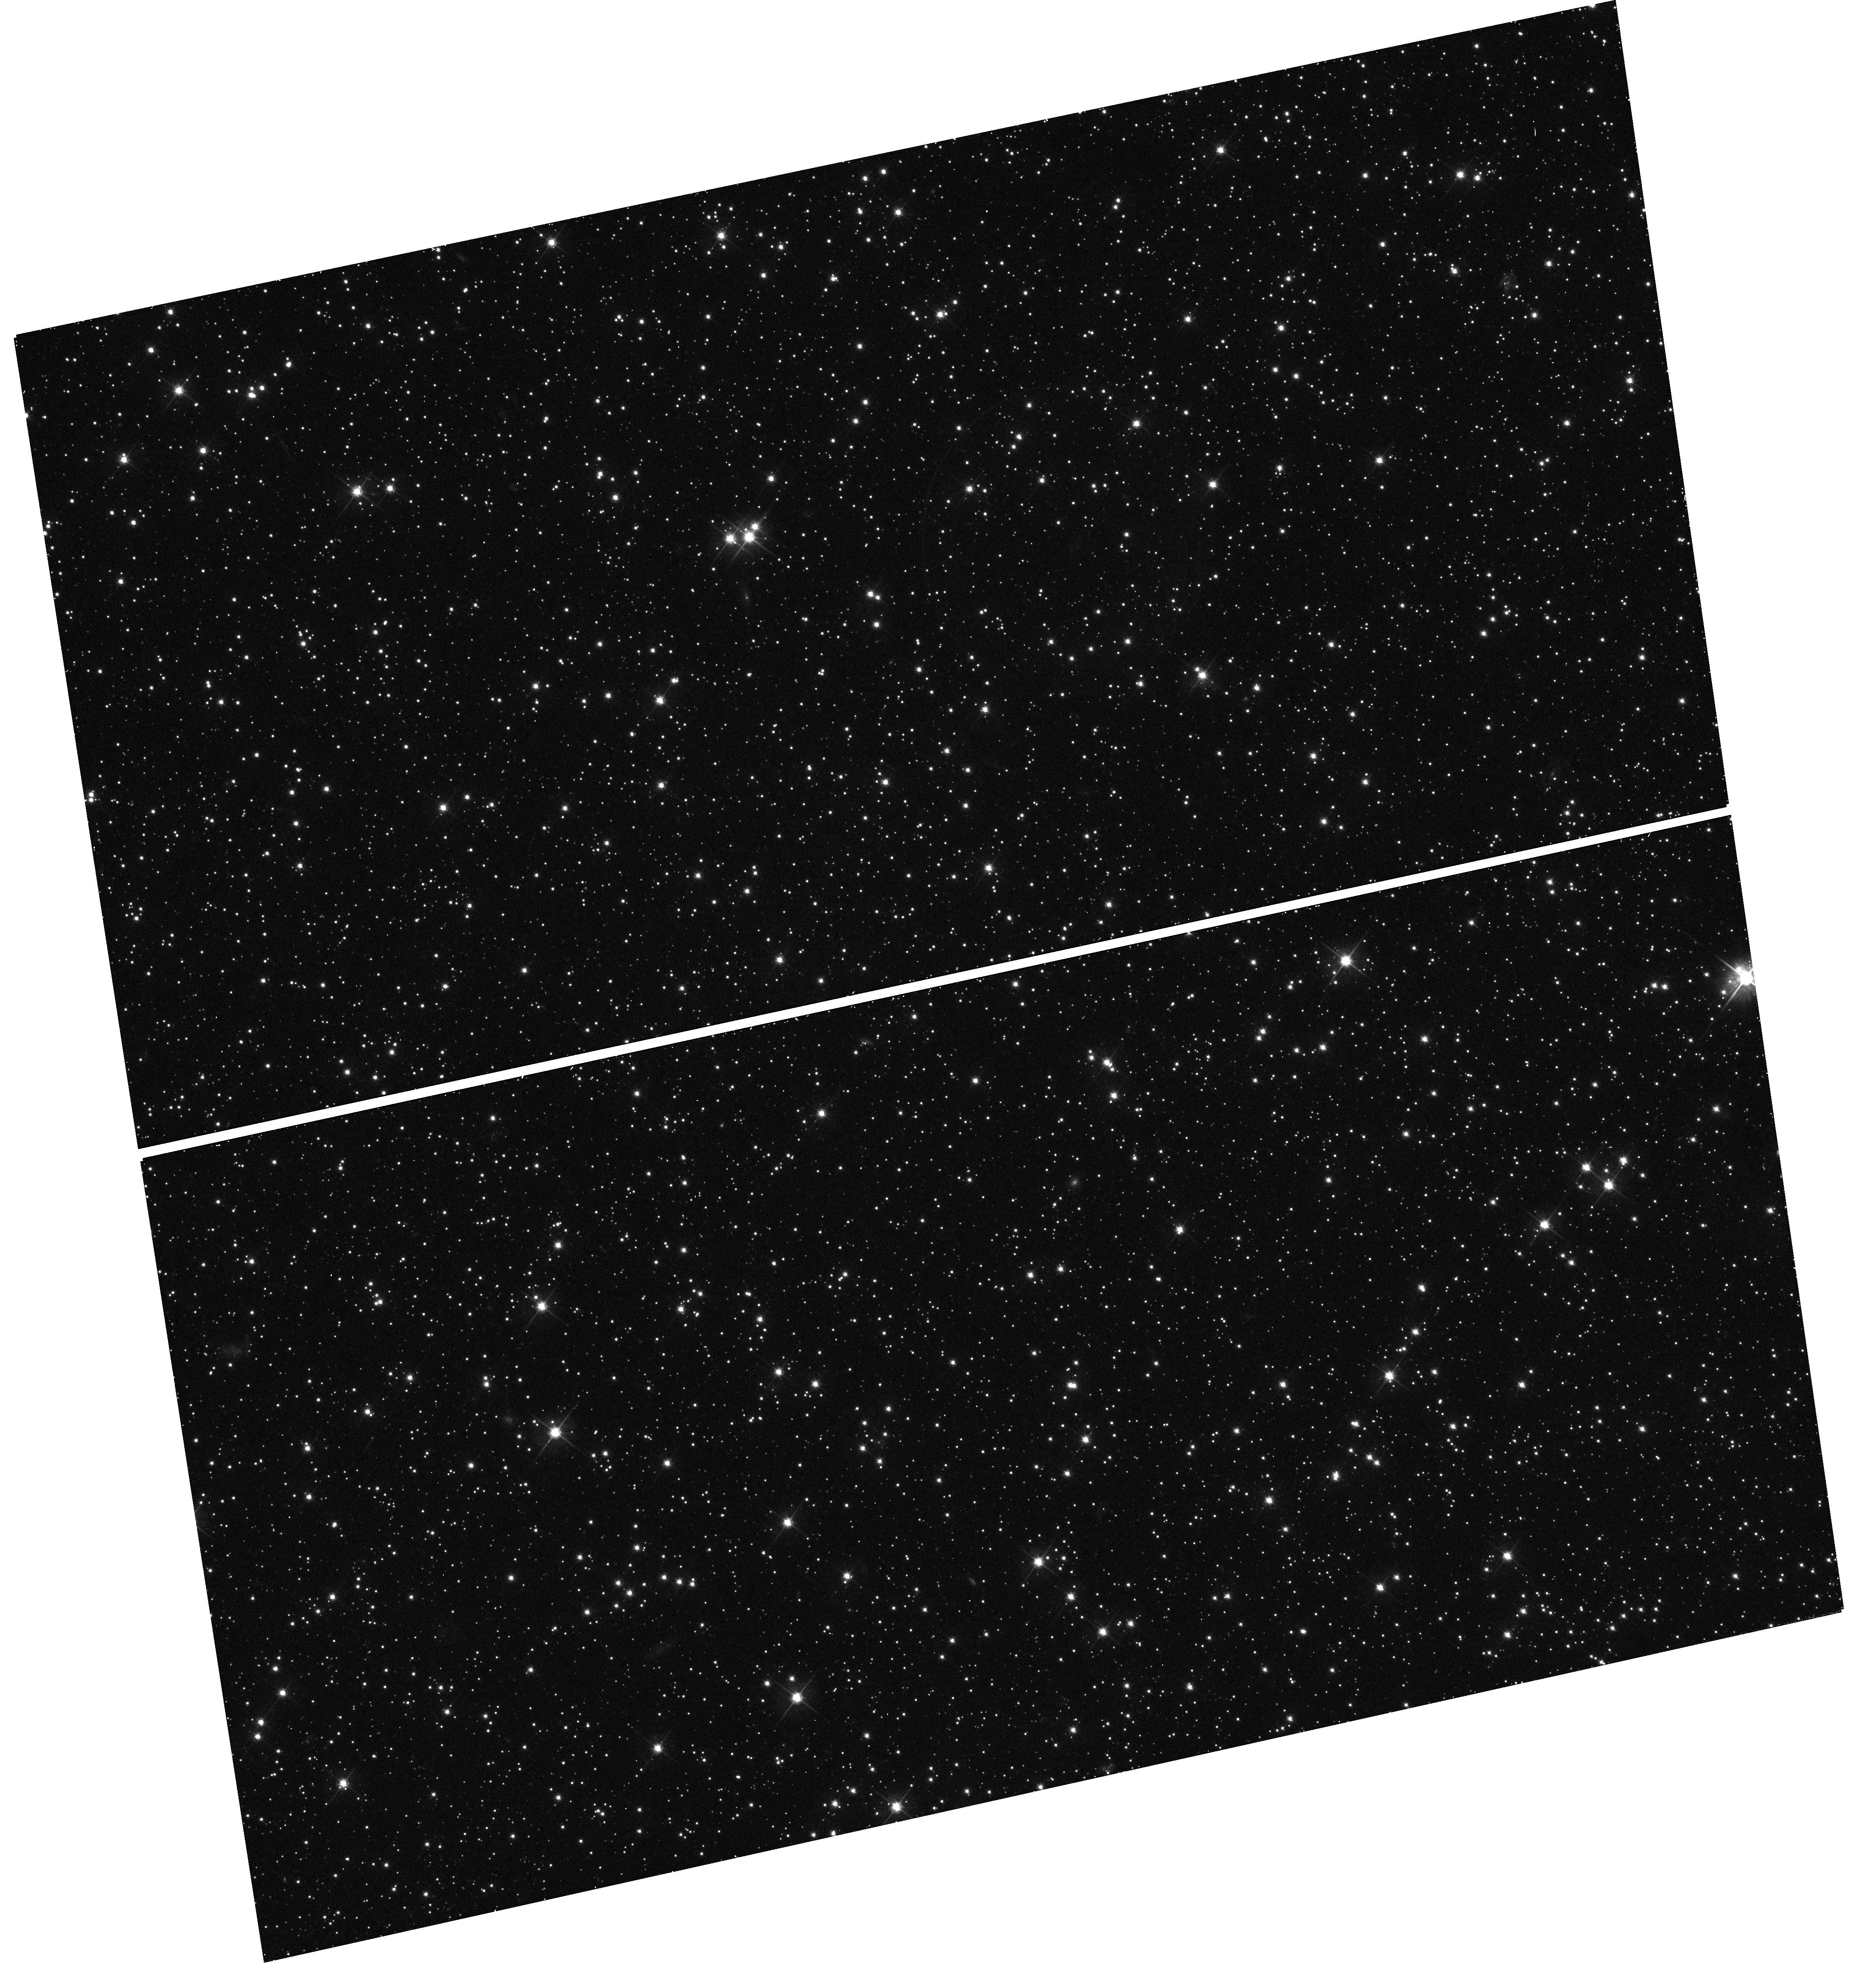
Target: SNR-B0509-67.5. Instrument: WFC3/UVIS. Filter: F555W. Exposure: 12 min. Observation ID: hst_12326_01_wfc3_uvis_f555w_ibkx01

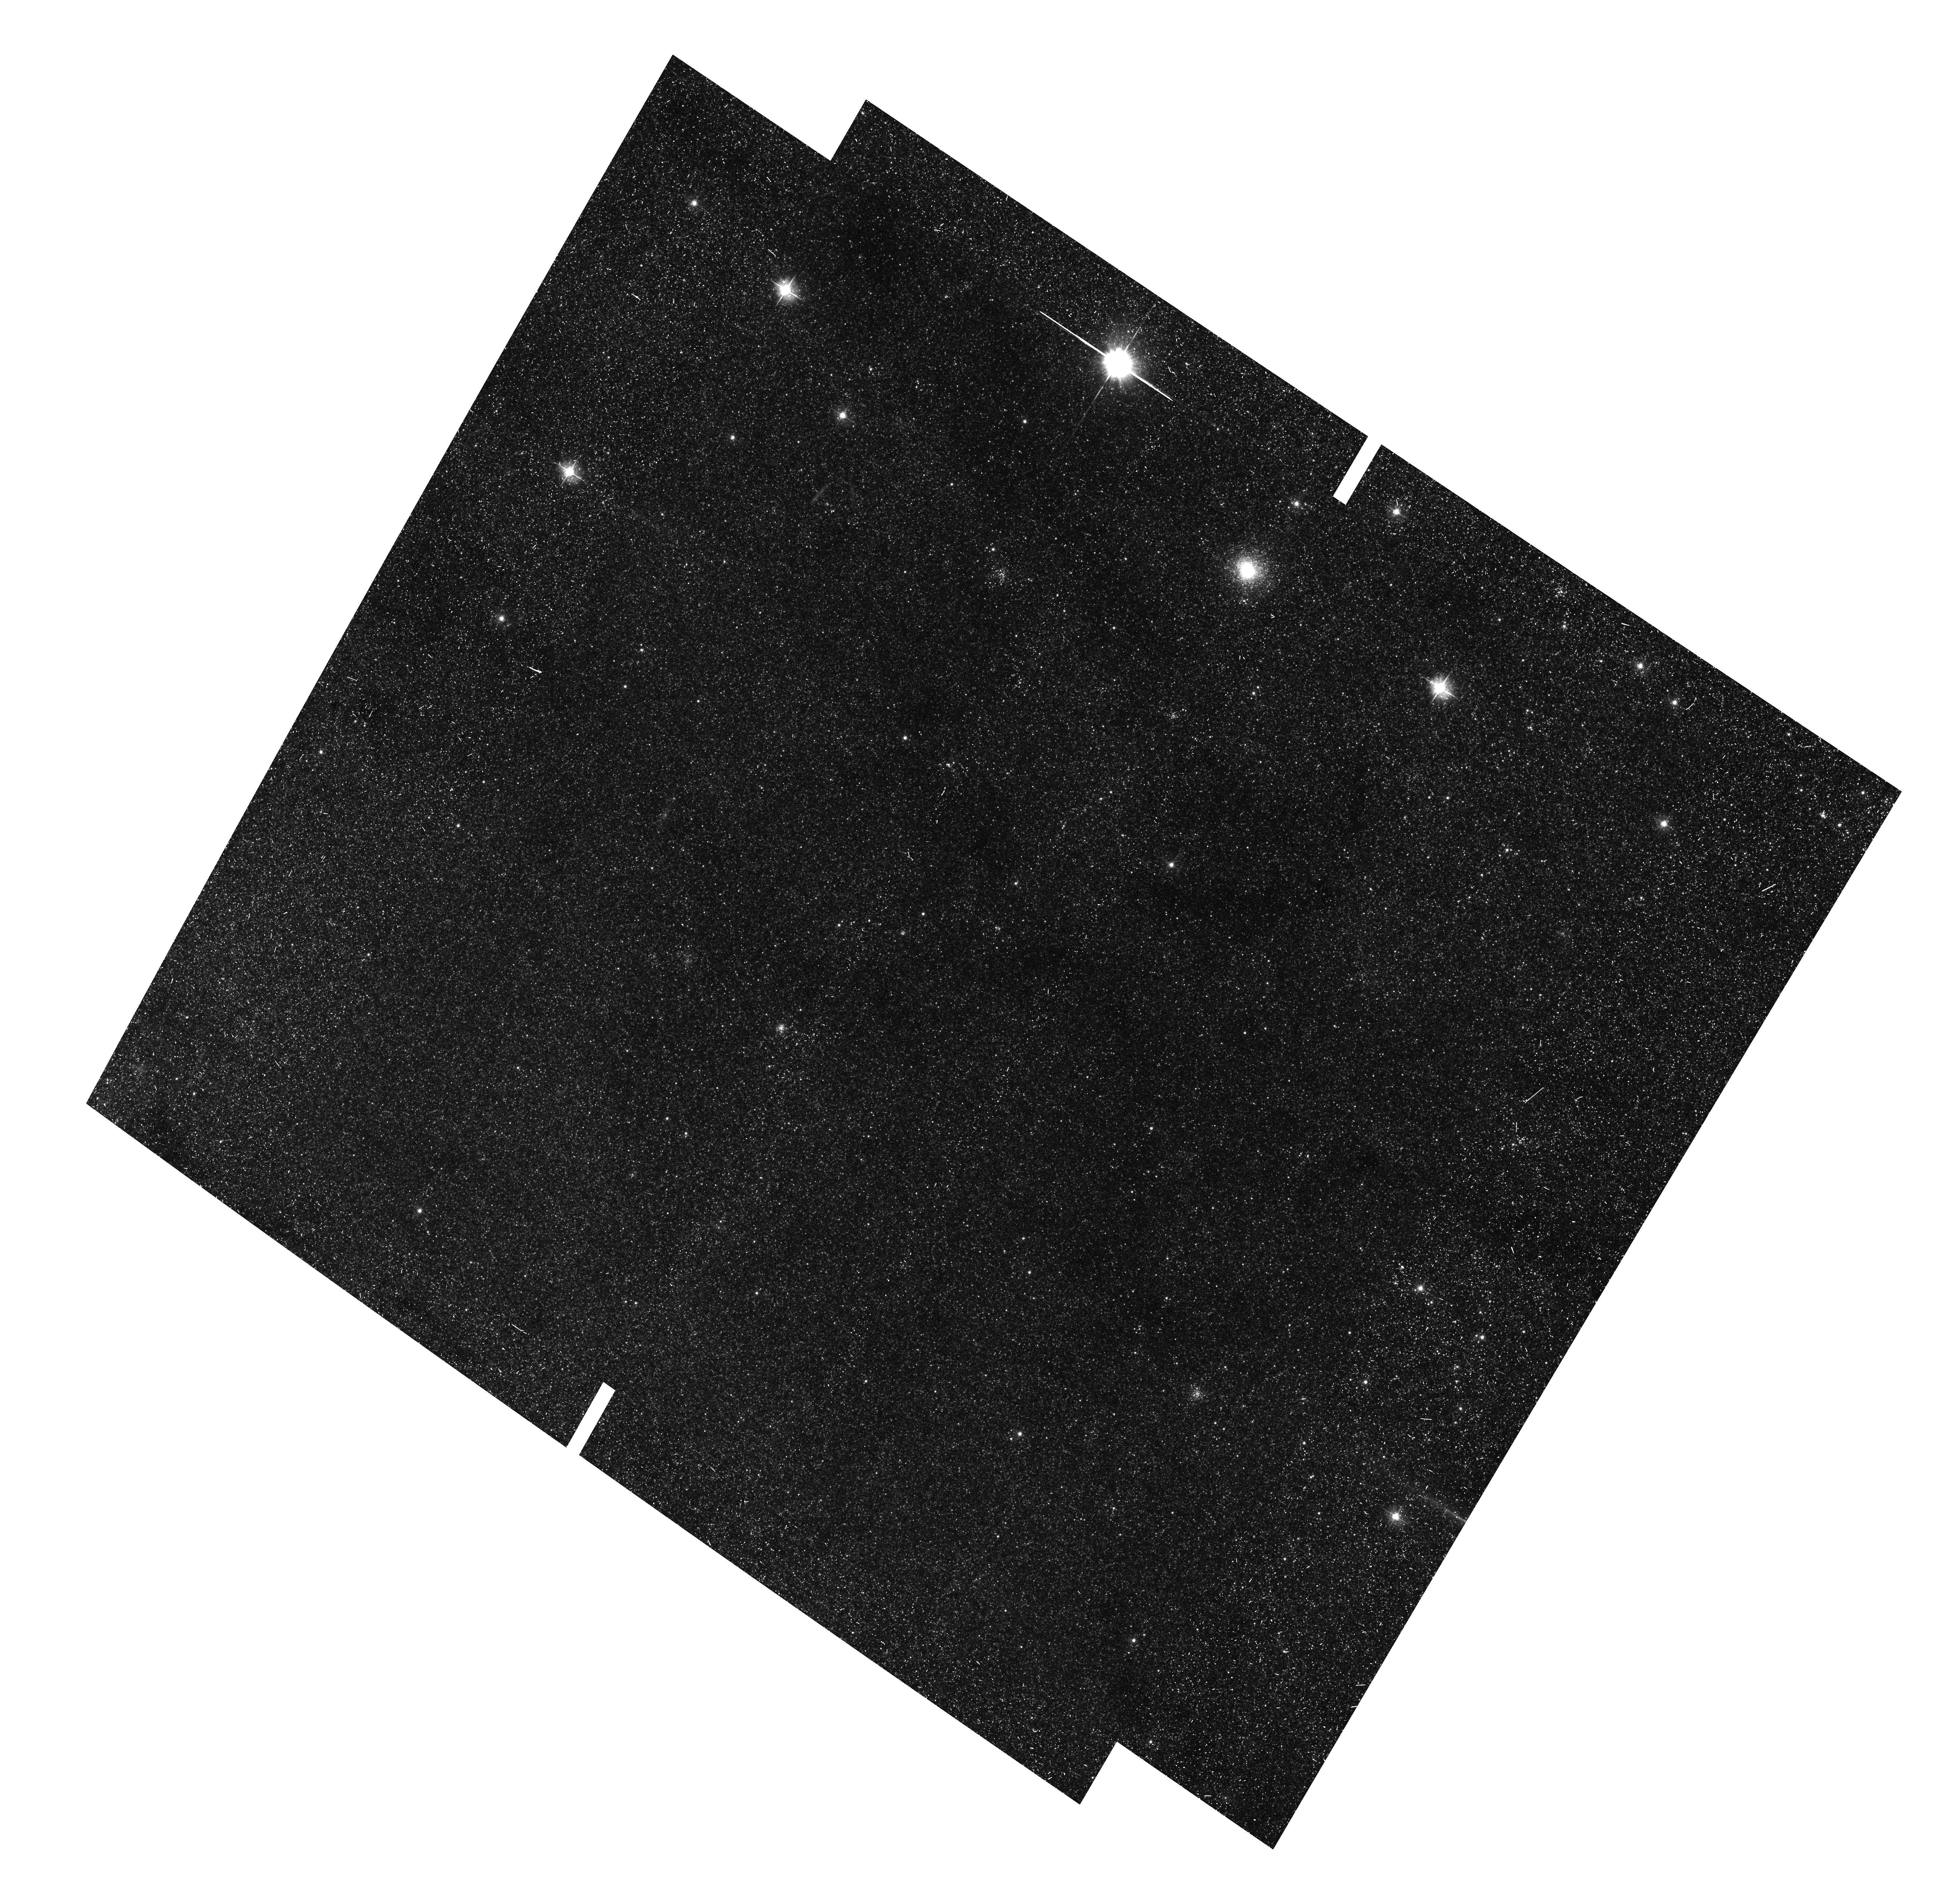
Target: HUBBLE-VARIABLE-1. Instrument: ACS/WFC. Filter: F475W. Exposure: 18 min. Observation ID: hst_12326_12_acs_wfc_f475w_jbkx12

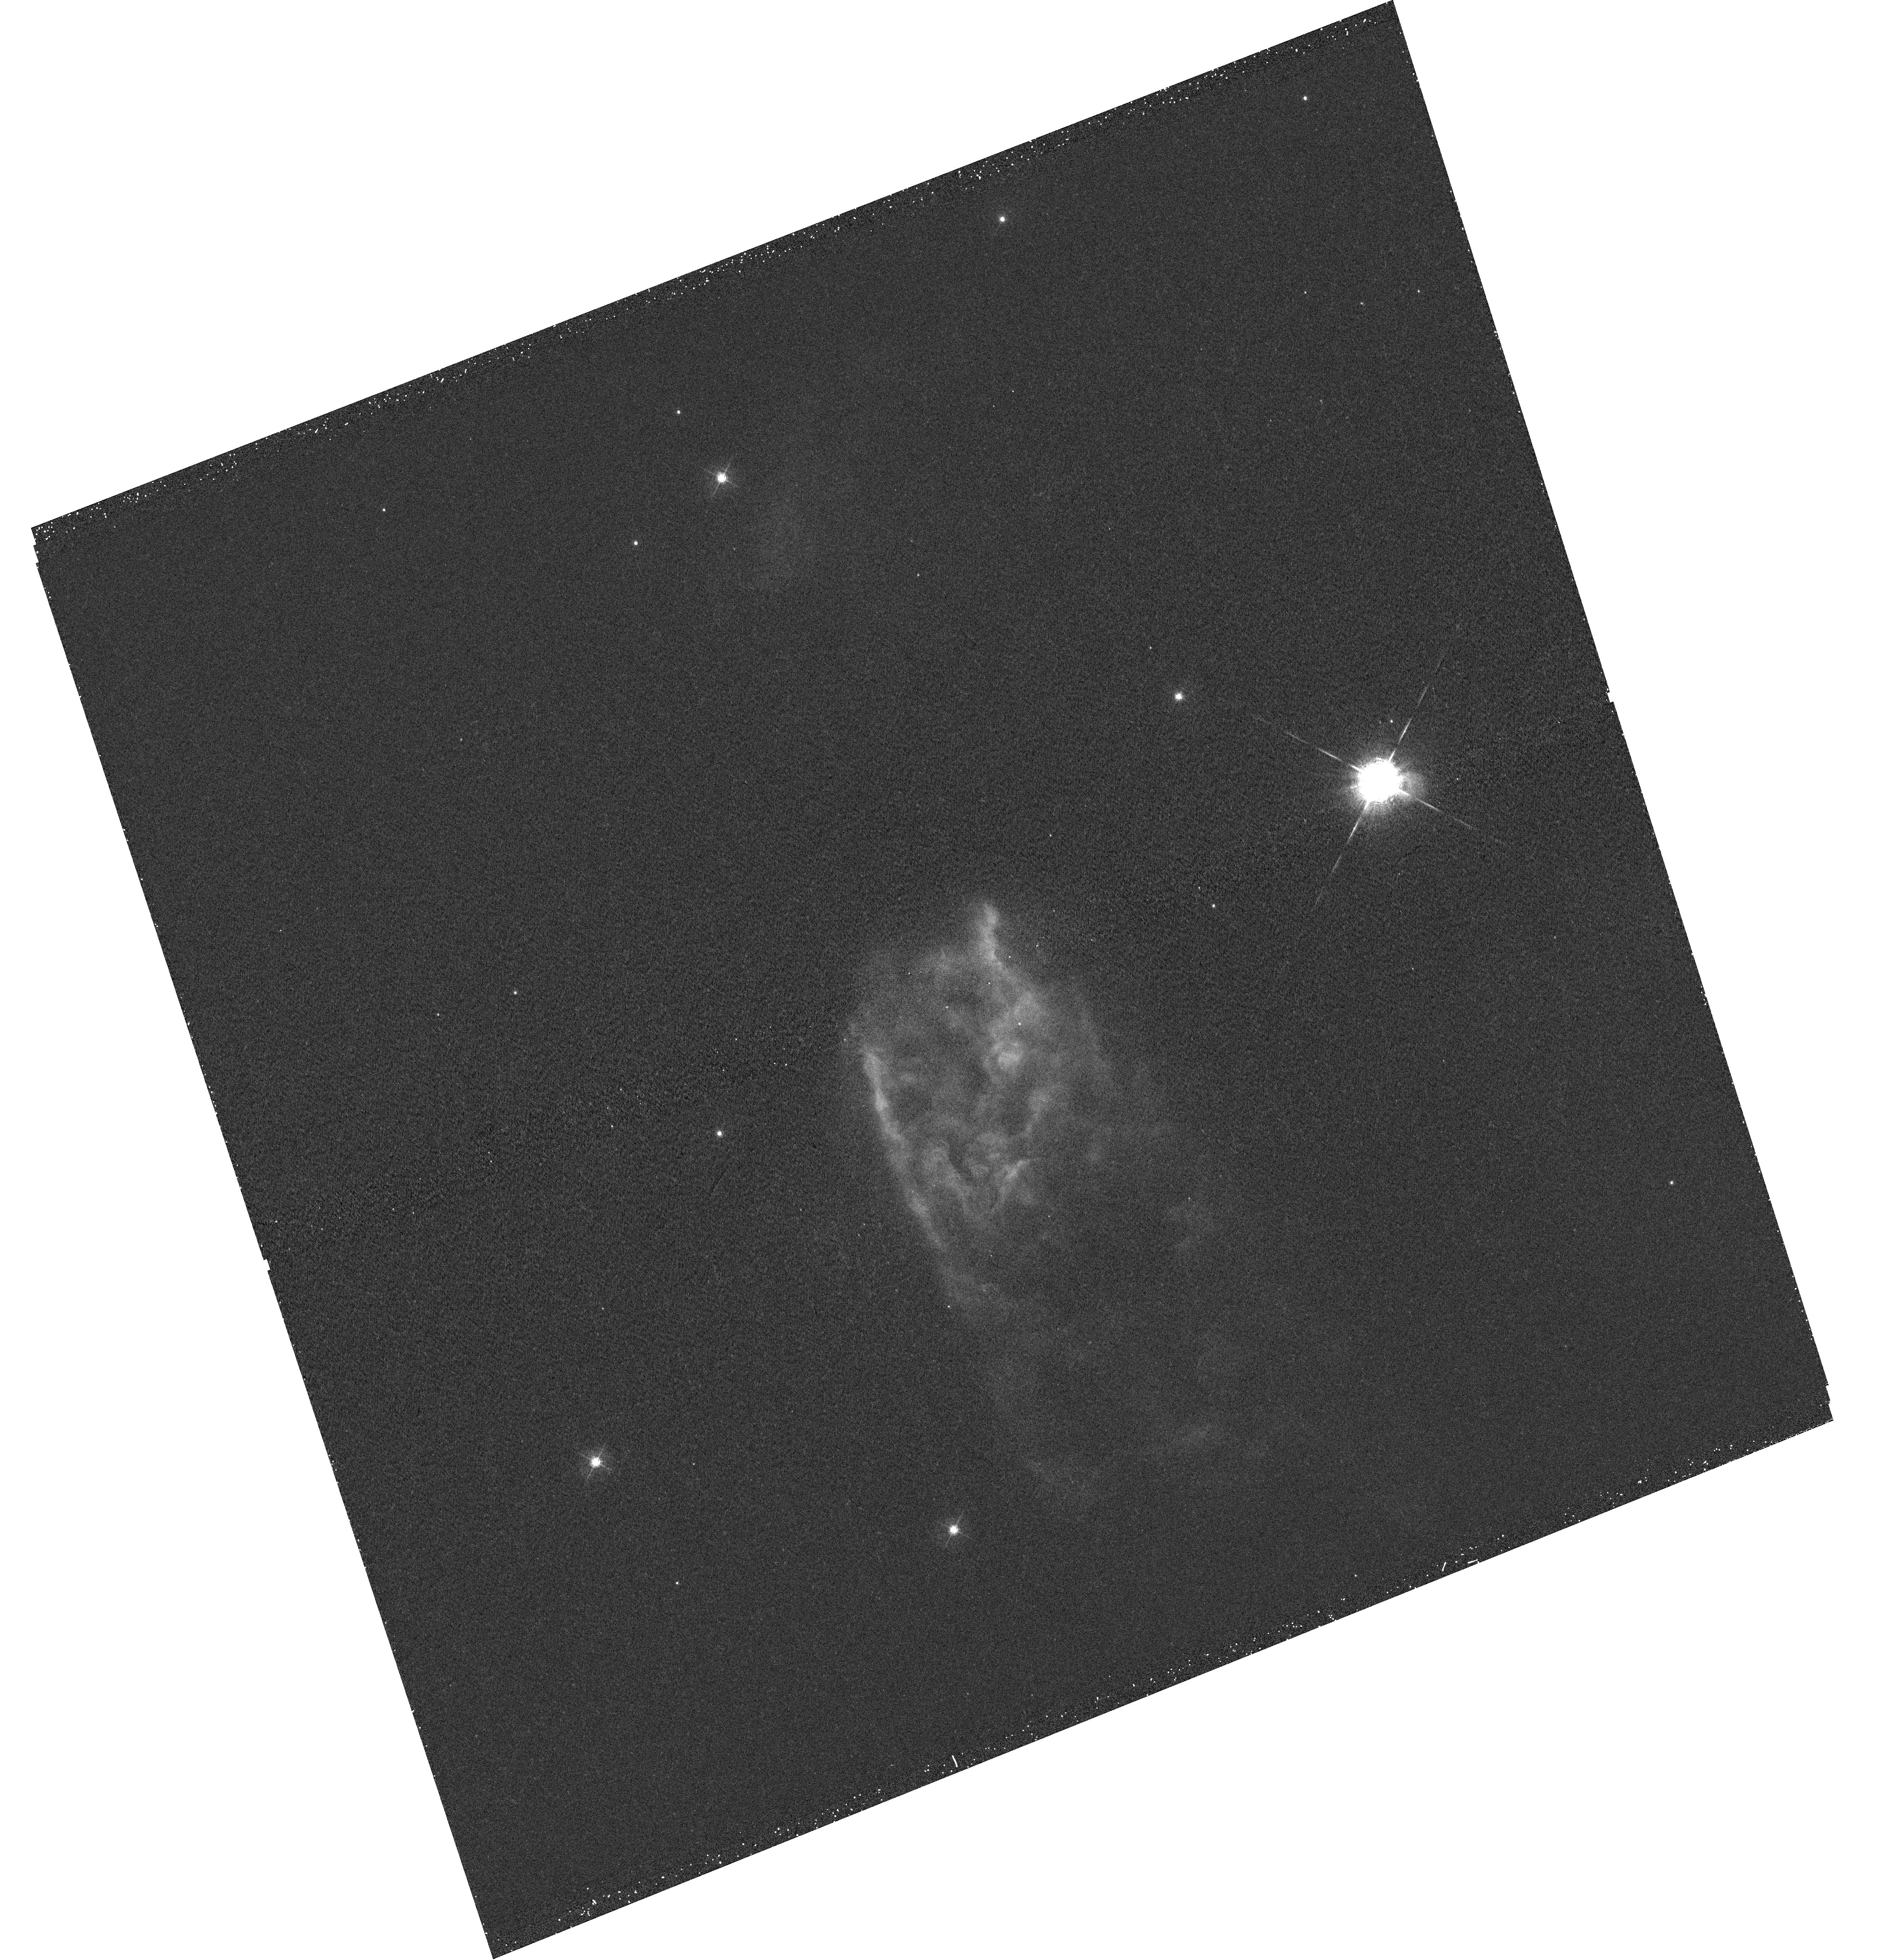
Target: S106. Instrument: WFC3/UVIS. Filter: F502N. Exposure: 20 min. Observation ID: hst_12326_41_wfc3_uvis_f502n_ibkx41

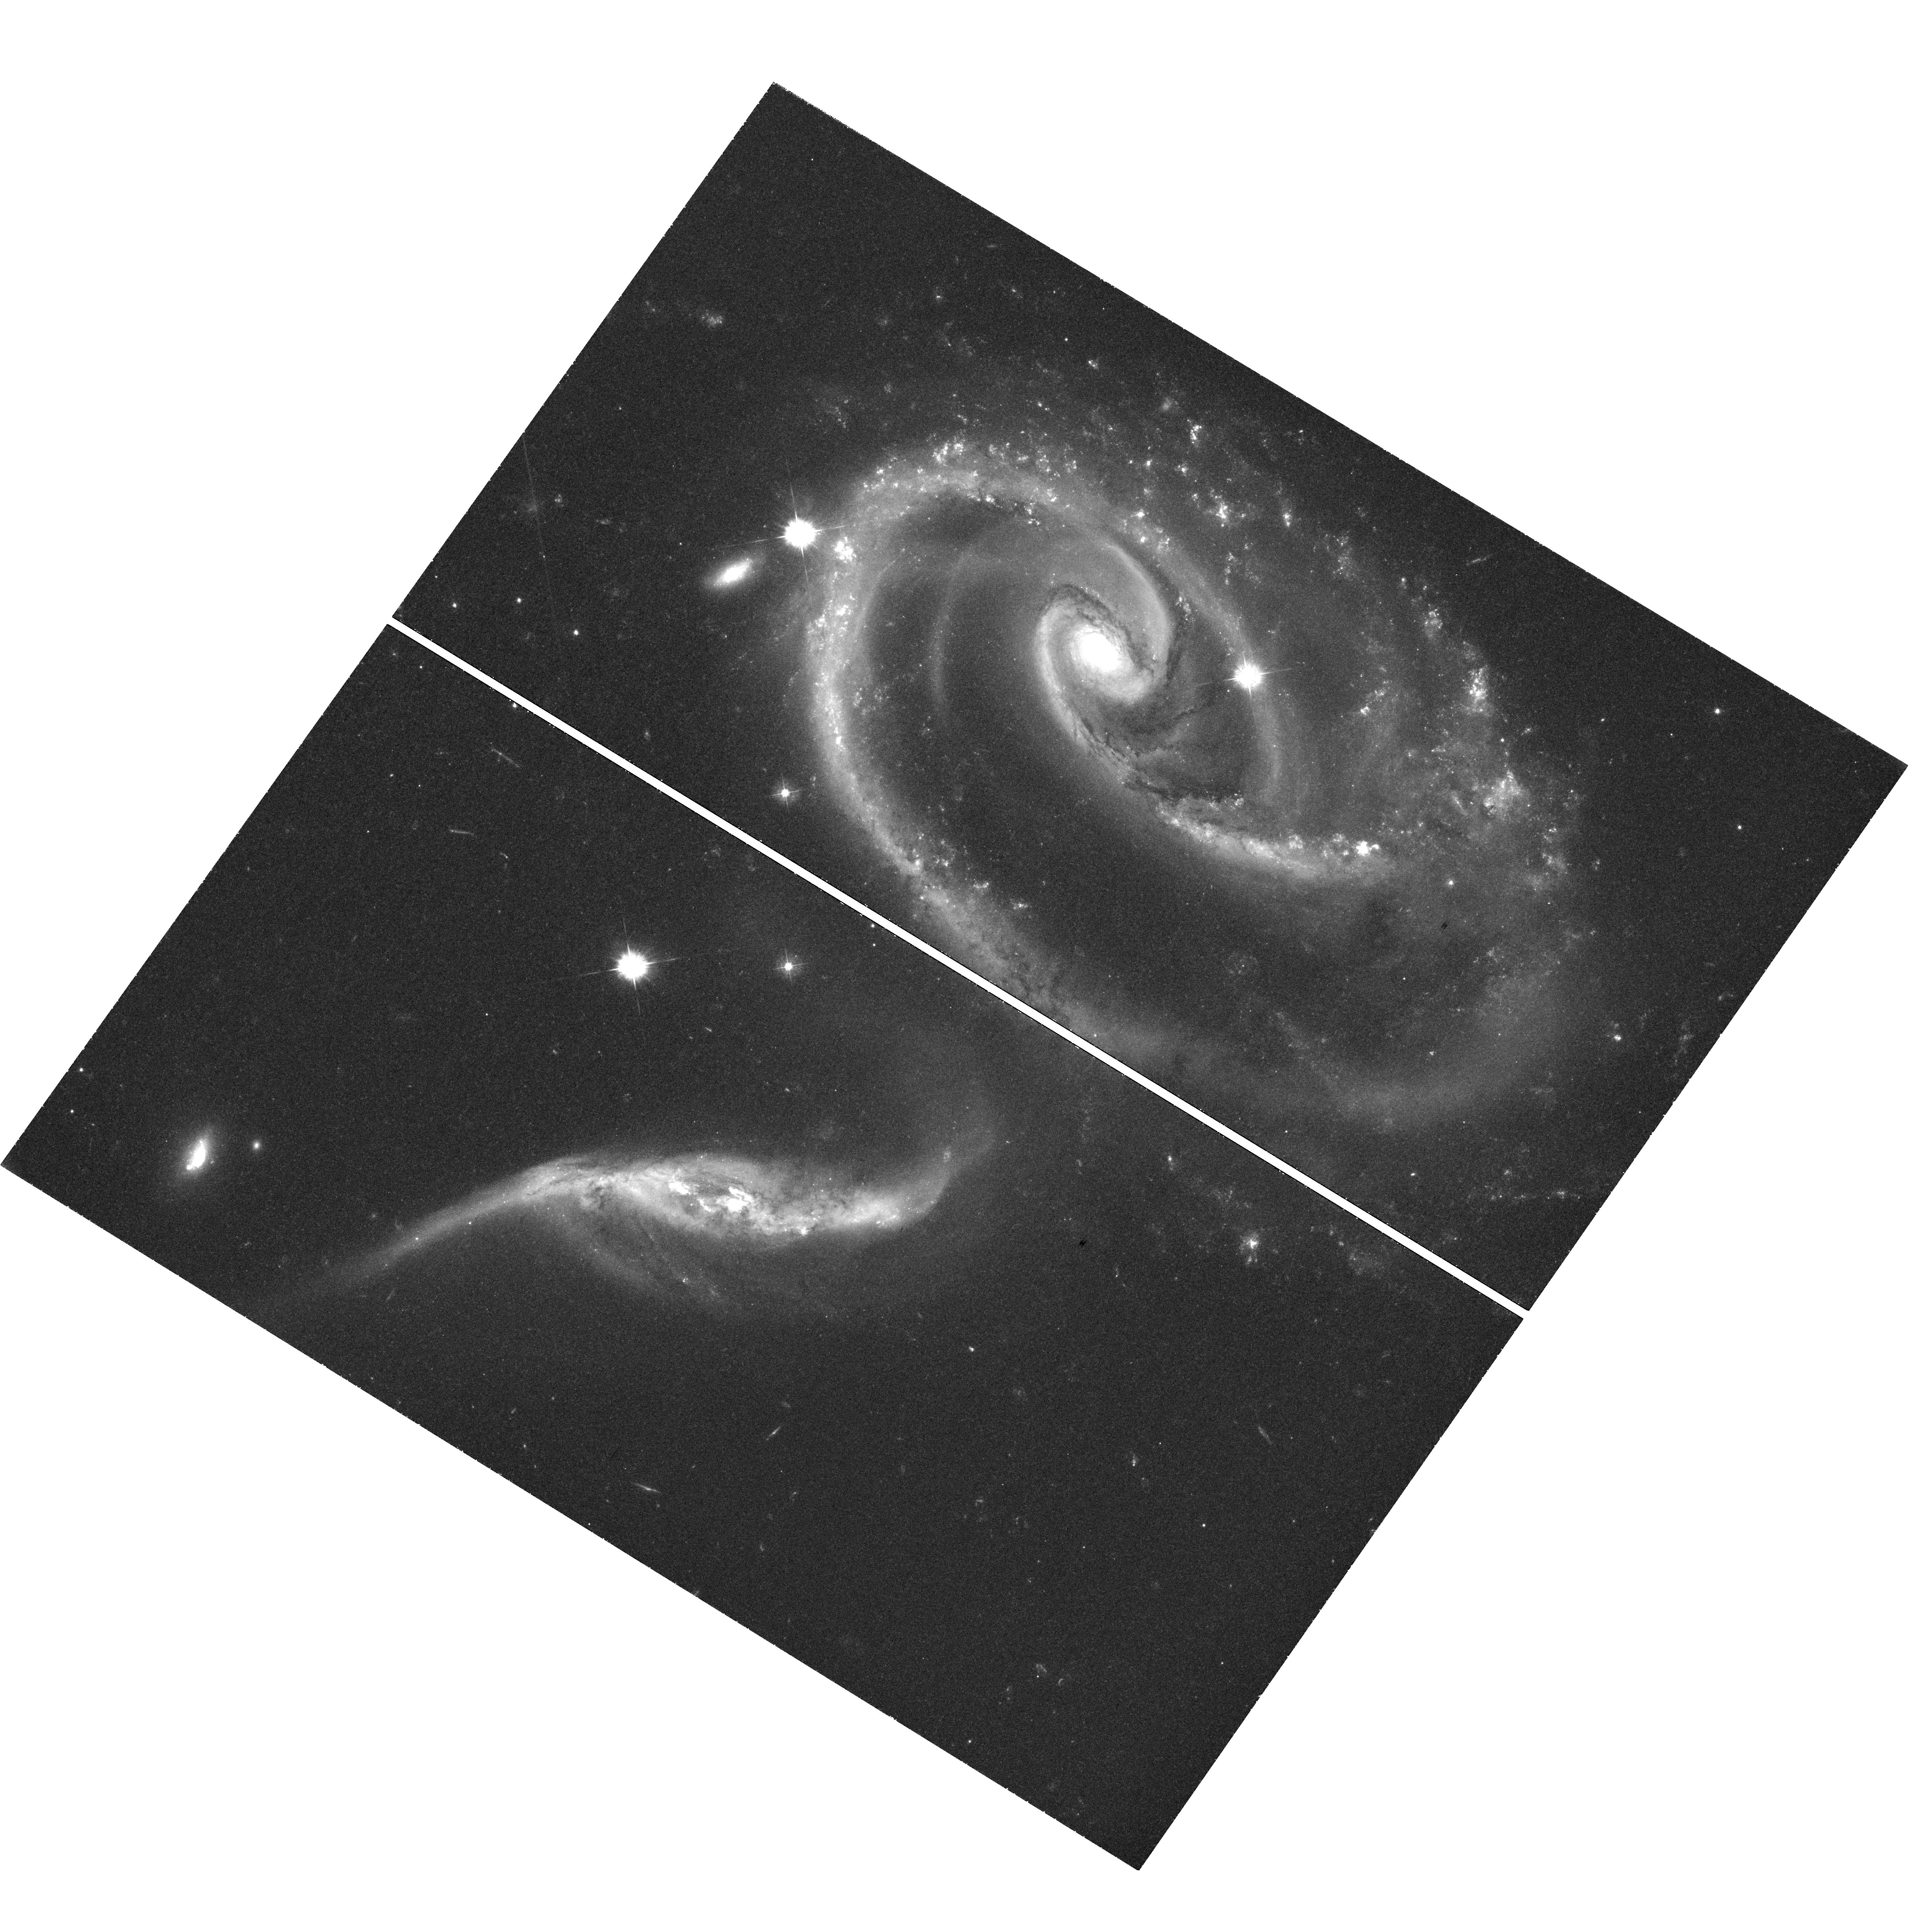
Target: UGC-1810. Instrument: WFC3/UVIS. Filter: F390W. Exposure: 1.3 h. Observation ID: hst_12326_21_wfc3_uvis_f390w_ibkx21

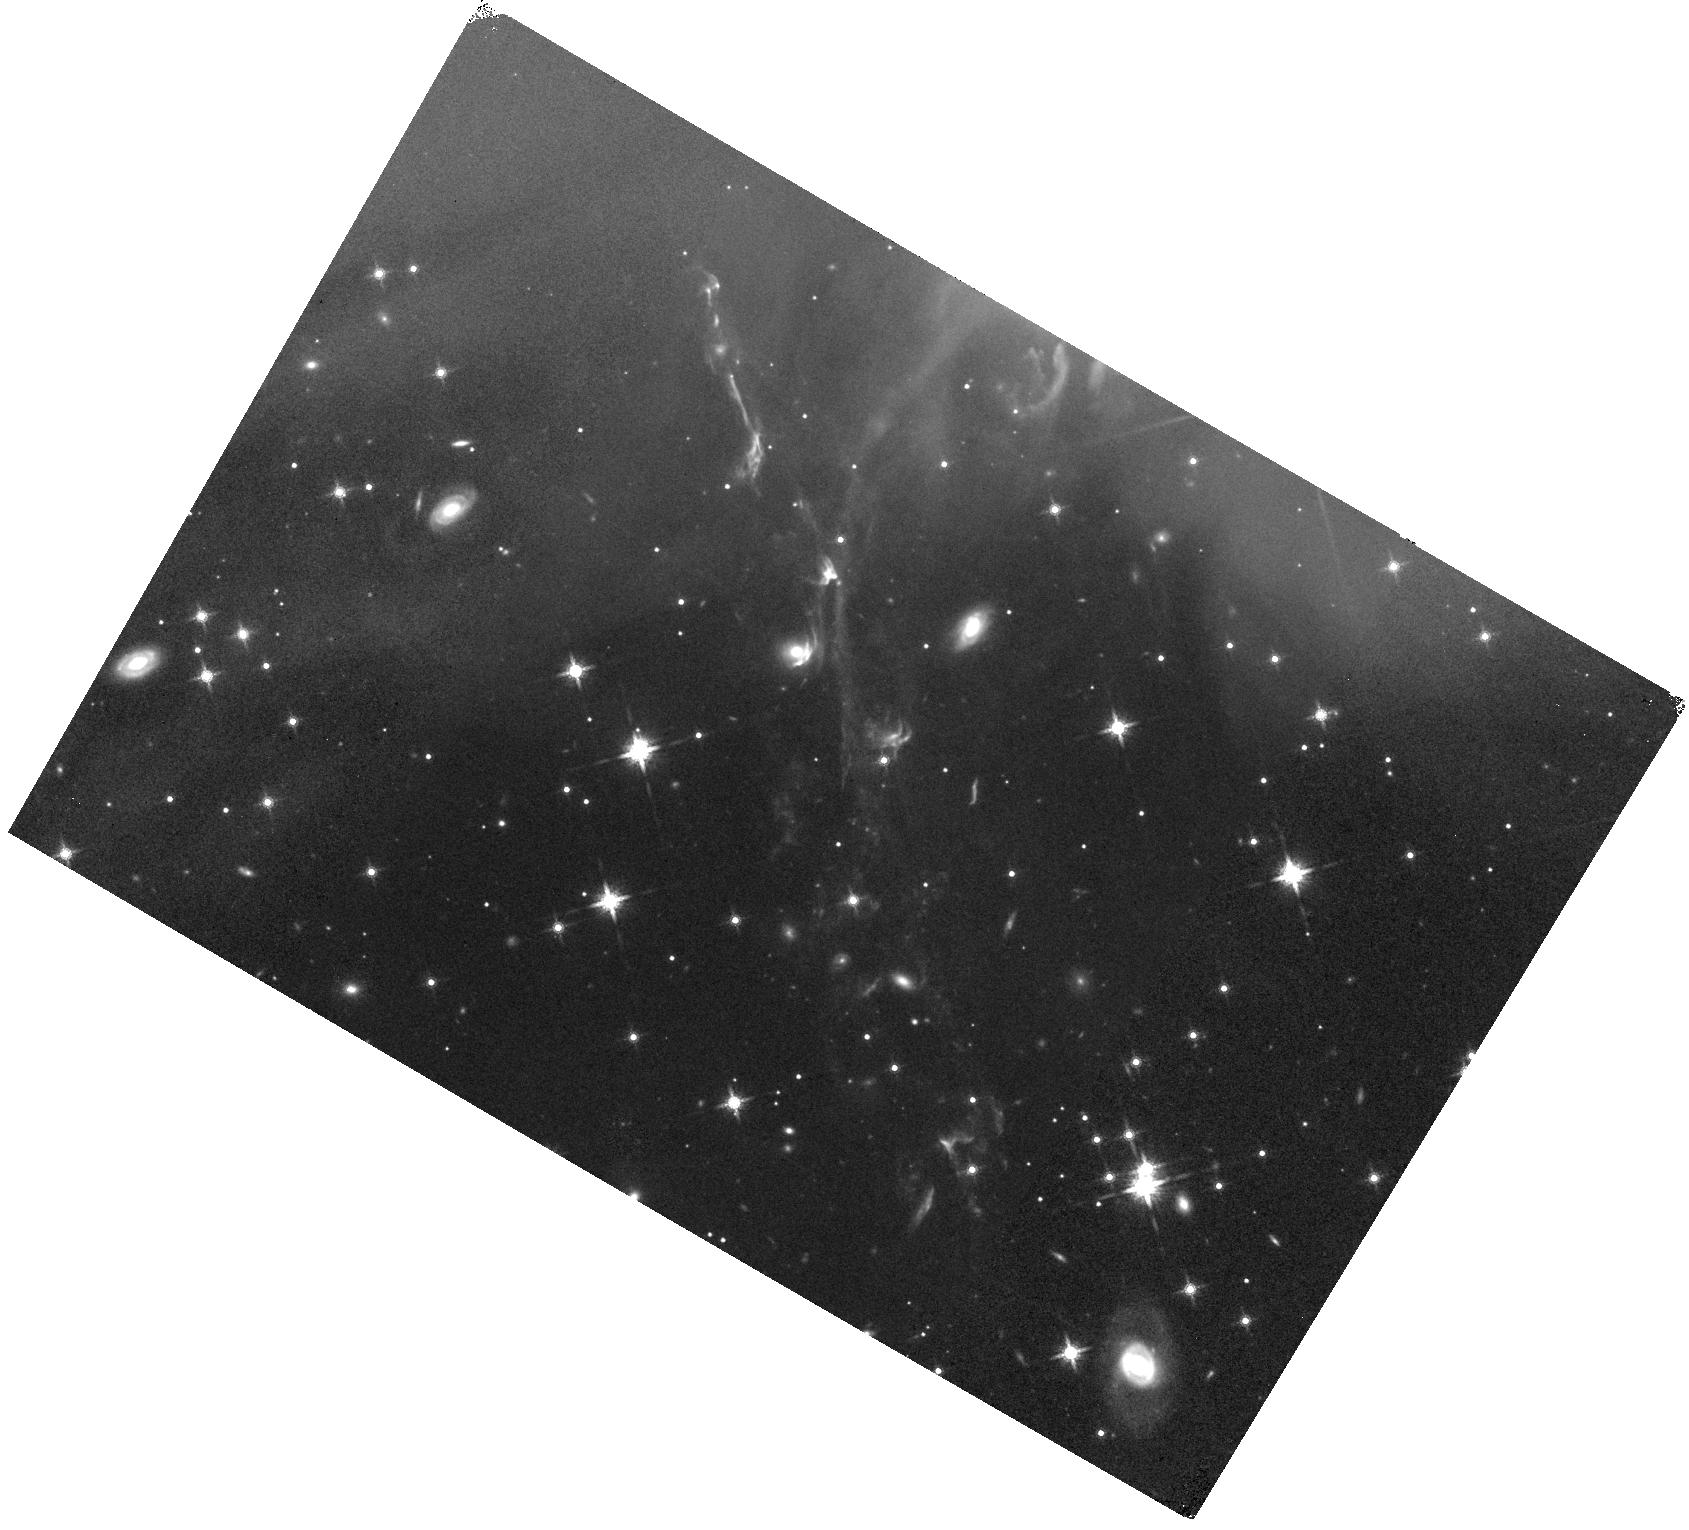
Target: HH110. Instrument: WFC3/IR. Filter: F160W. Exposure: 20 min. Observation ID: hst_12326_32_wfc3_ir_f160w_ibkx32

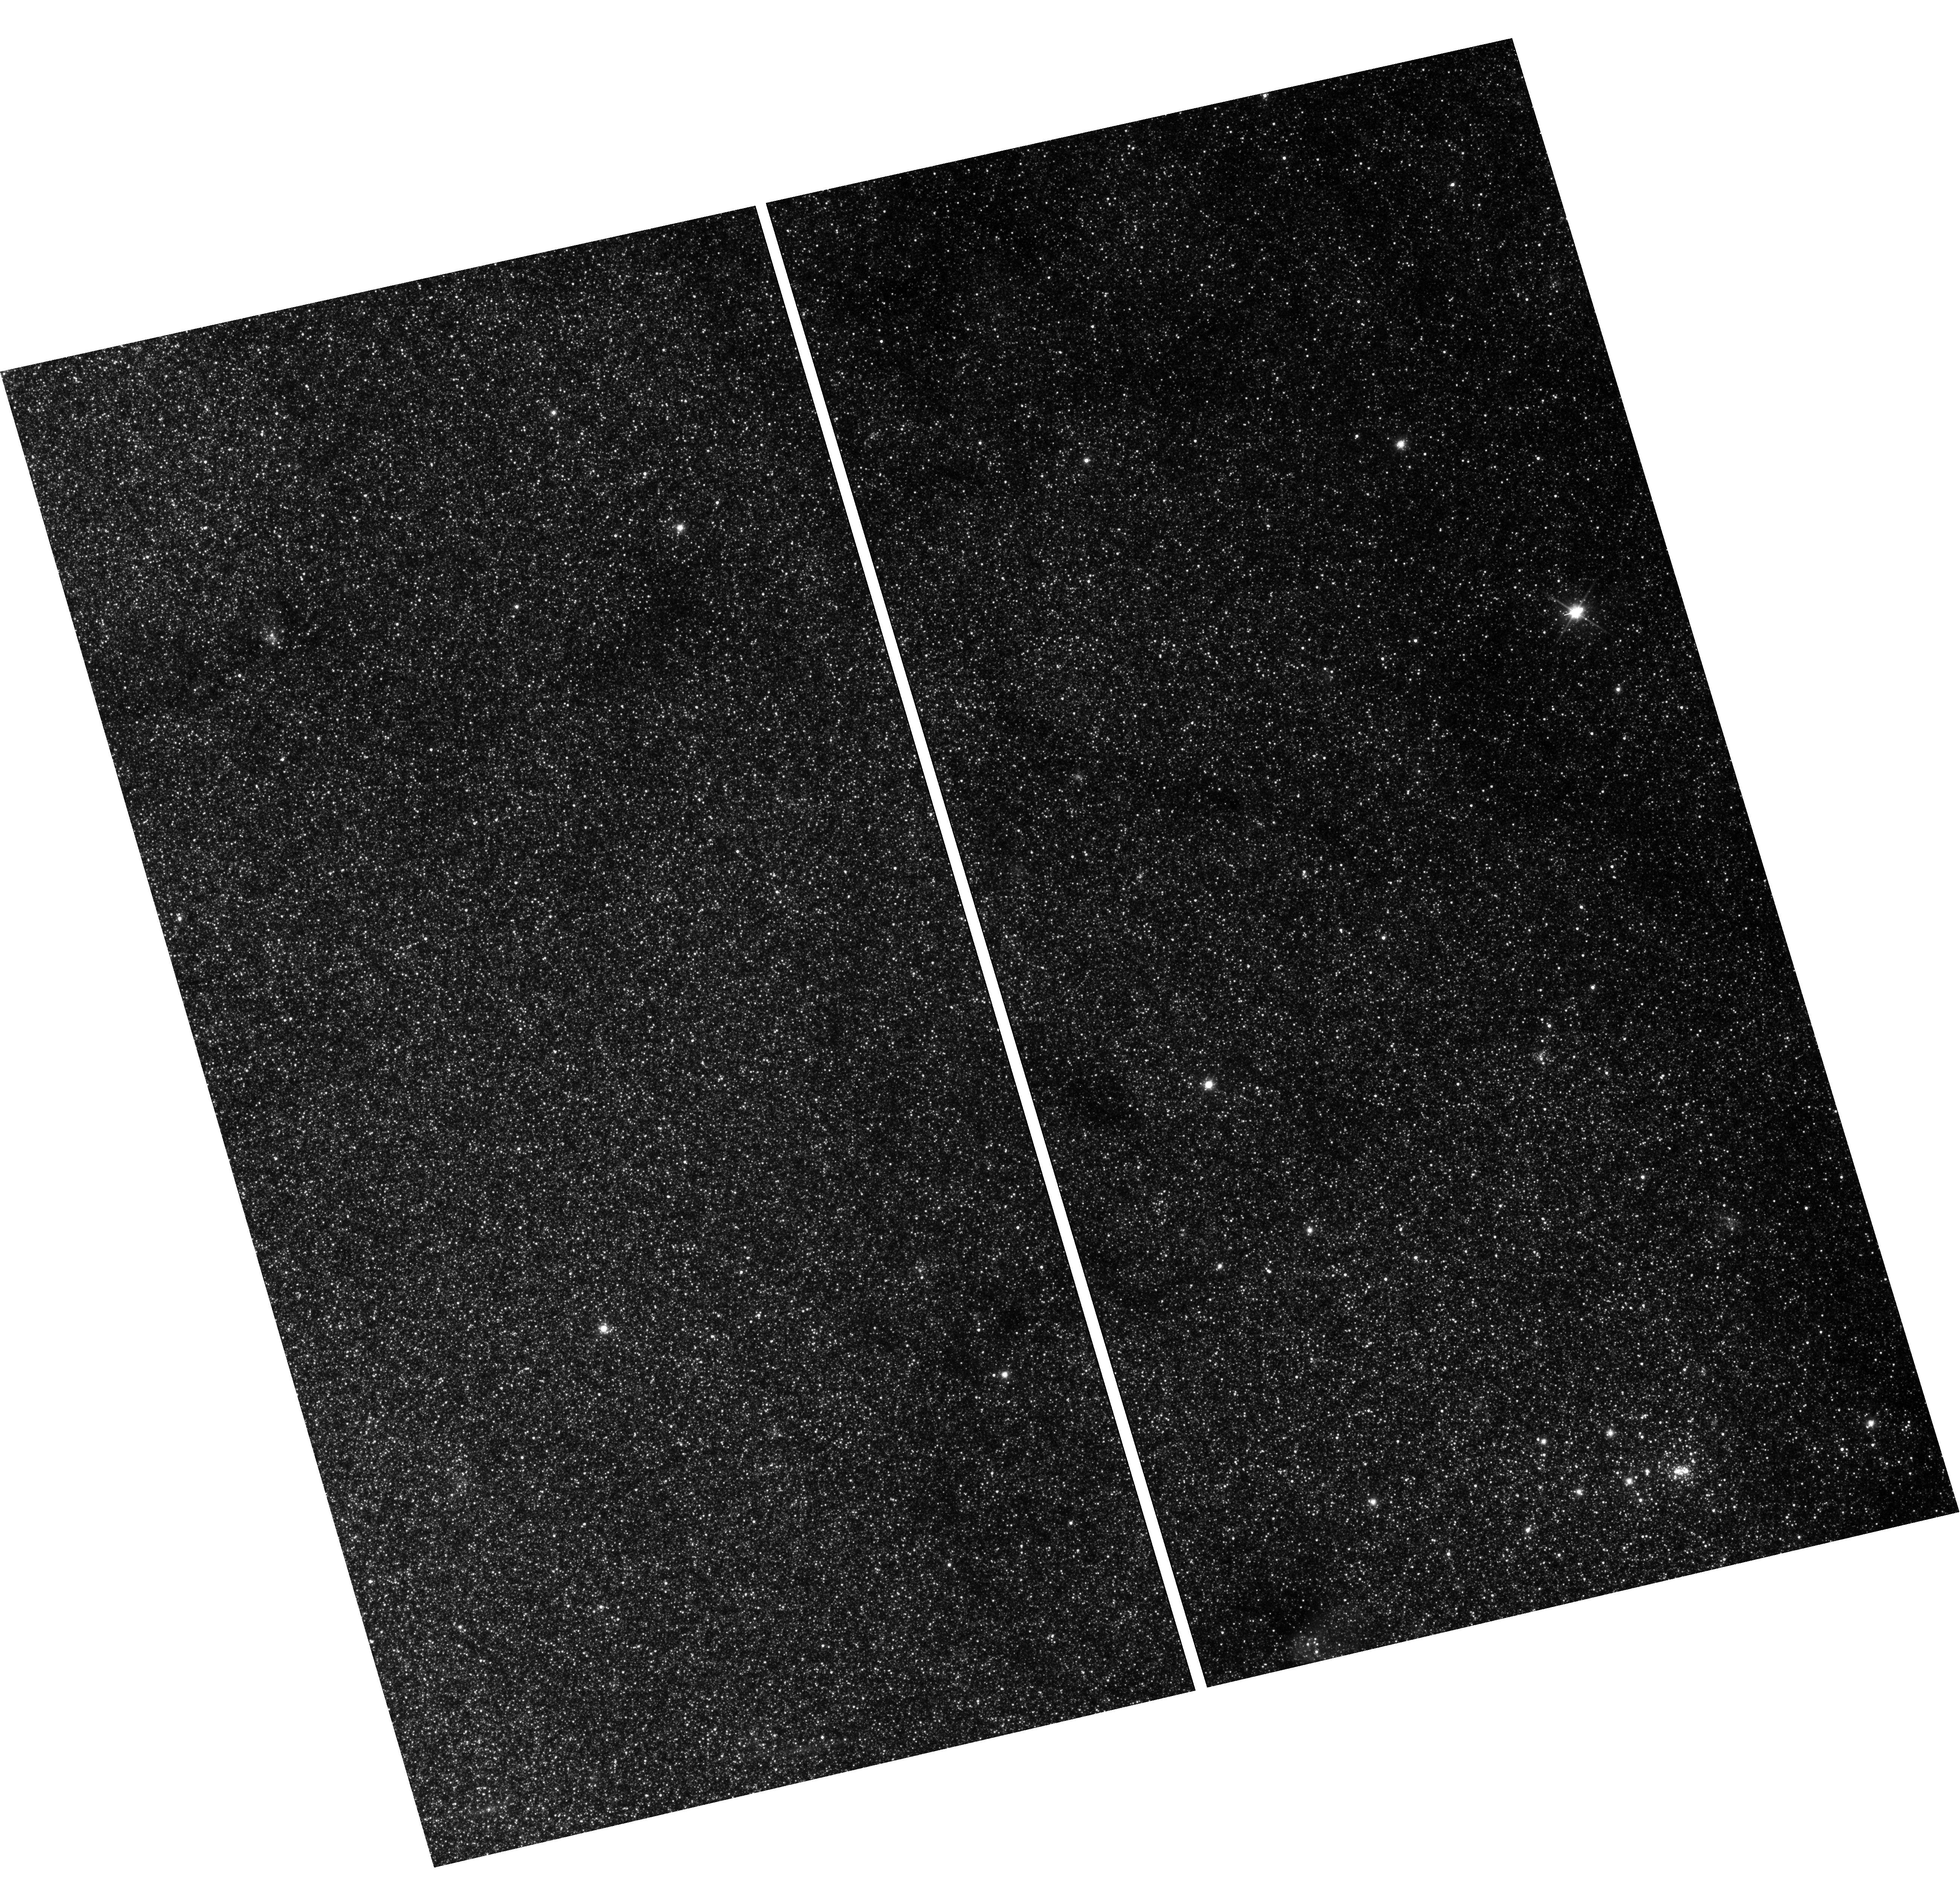
Target: HUBBLE-VARIABLE-1. Instrument: WFC3/UVIS. Filter: F600LP. Exposure: 20 min. Observation ID: hst_12326_14_wfc3_uvis_f600lp_ibkx14

Hubble Heritage 2.0 (PI: Noll, Keith S.)

High quality images from Hubble have been the sine qua non in sustaining public support for the mission and astronomy in general. The Hubble Heritage project has been a key source of this imagery through a combination of archival and new images obtained over a decade. The success of Hubble's outreach efforts have spawned many imitators and it is essential for Hubble to invest a small fraction of time in maintaining our leadership in this area. With this proposal we seek to continue and refresh the Hubble Heritage project. We have focused on compelling targets that show off the capabilities of our reinvigorated observatory with an eye to new methods of image display and dissemination that will keep Hubble an iconic element of our culture.